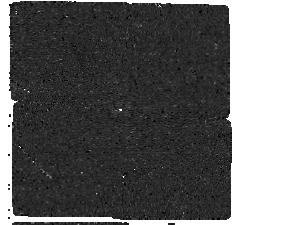
Target: GJ179-F1550C. Instrument: MIRI/CORON. Filter: F1550C+4QPM_1550. Exposure: 1 h. Observation ID: jw05229-c1003_t003_miri_f1550c-mask1550

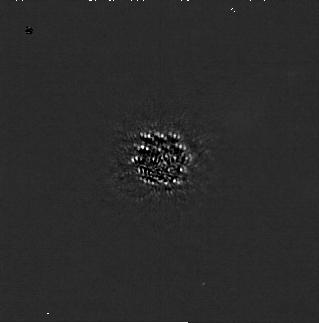
Target: GJ179-F444W. Instrument: NIRCAM/CORON. Filter: F200W+MASKRND. Exposure: 1.5 h. Observation ID: jw05229-c1004_t001_nircam_f200w-maskrnd-sub320a335r

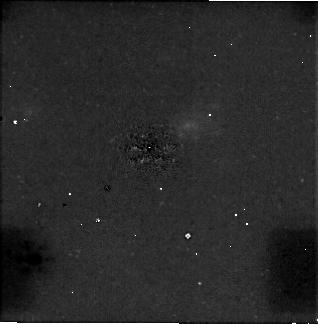
Target: GJ179-F444W. Instrument: NIRCAM/CORON. Filter: F444W+MASKRND. Exposure: 1.5 h. Observation ID: jw05229-c1004_t001_nircam_f444w-maskrnd-sub320a335r

Super-Jupiters in our backyard: MIRI coronagraphic imaging of a massive planet/brown dwarf orbiting an M dwarf at 12pc (PI: Matthews, Elisabeth C)

We will directly detect a massive planet (>2MJ), or low-mass brown dwarf (<20MJ), orbiting the solar-age M dwarf GJ179. We will derive a luminosity and a dynamical mass, and perform a rare but important observational test of evolutionary models at old age and low mass. The detection will pave the way for detailed atmospheric characterization of a cold atmosphere, and JWST coronagraphic imaging is the only facility capable of detecting this object. We will differentiate chemical equilibrium and non-equilibrium models of the target by combining NIRCam F444W and MIRI F1550C images, and differentiate true companions from backgrounds stars and galaxies with a high level of statistical certainty. The constraints on separation and apparent flux will also be crucial to design future spectroscopic campaigns using NIRSpec and the MIRI MRS. This will allow detailed atmospheric characterization campaigns - providing a rare opportunity to study the rich molecular chemistry of a cold atmosphere, and probe its formation and evolution. GJ179 is an ideal target for this work. The system shows strong evidence of an outer planet, from a long-term RV trend and an astrometric acceleration. The host star is nearby (12pc), allowing for very deep absolute magnitudes to be reached; it is late-type (M3.5V), reducing the contrast between the star and a massive companion; it has a well-constrained age (5.0Gyr). Archival imaging with Keck/NIRC2 rules out companions >20MJ and hotter than 450K, but the RV trend confirms that the companion must be massive and widely separated, and detectable with JWST - paving the way to detailed atmospheric characterization of a cool, solar-age planet/brown dwarf.